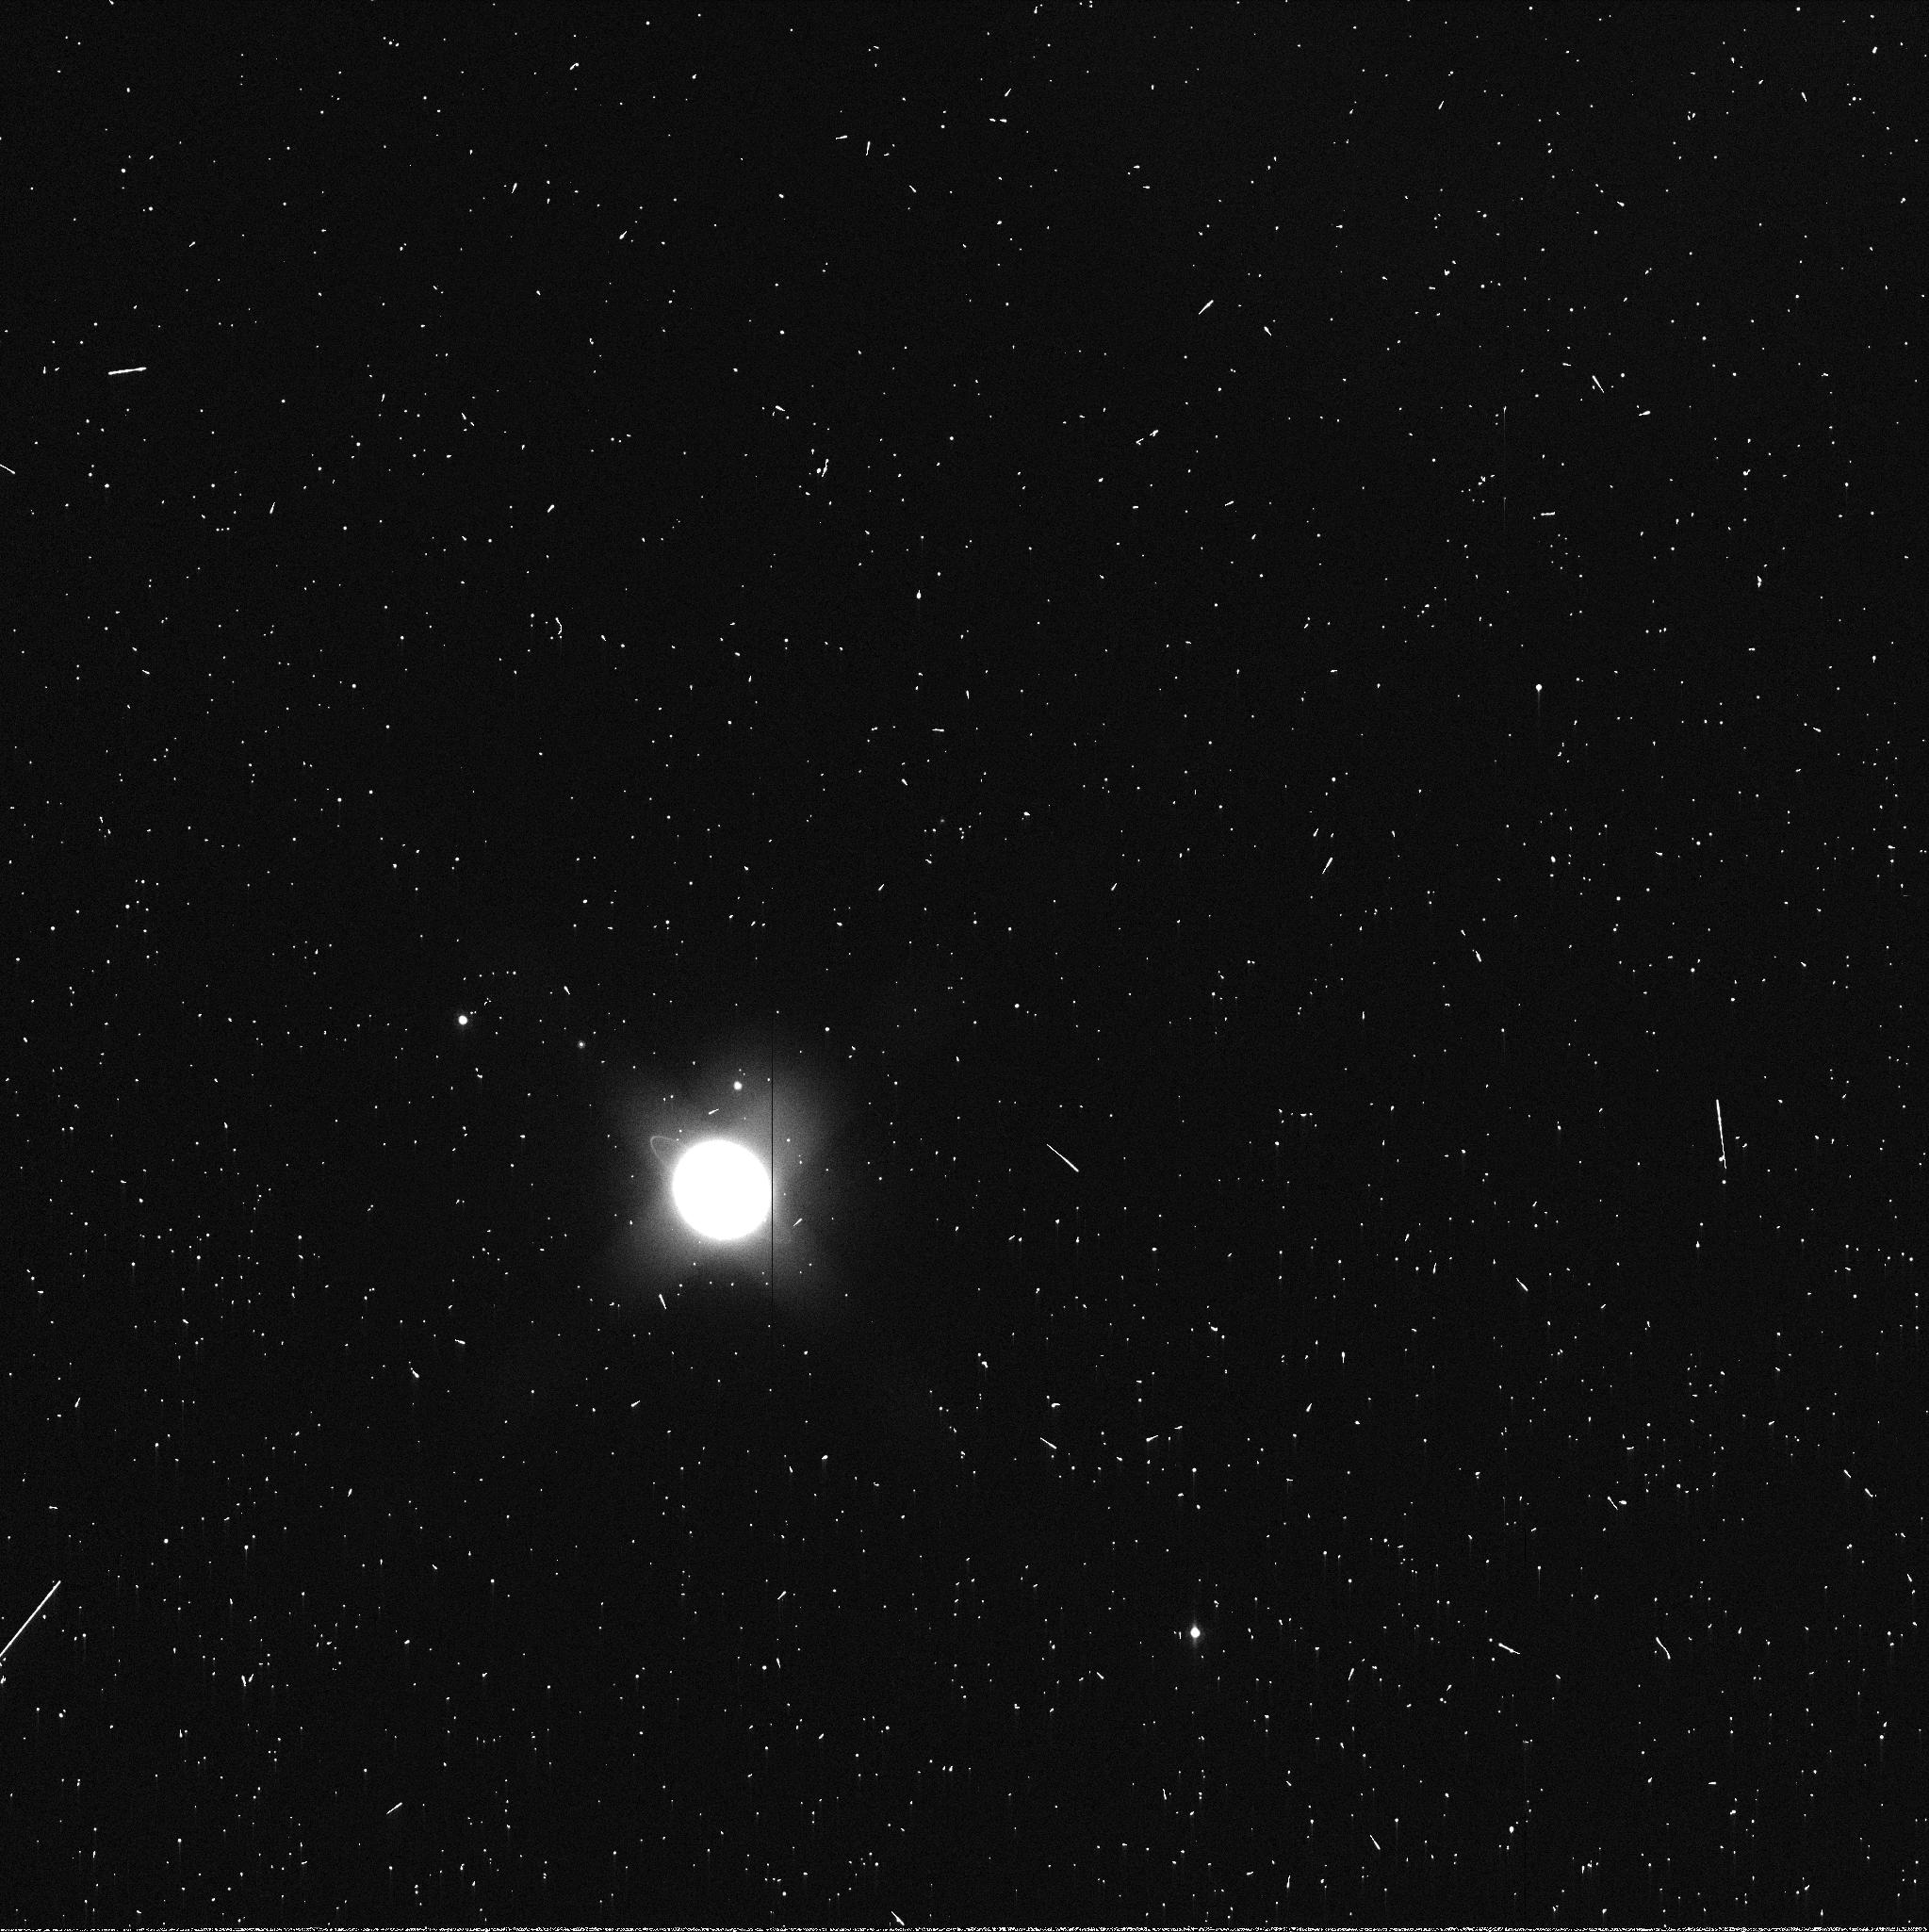
Target: URANUS. Instrument: WFC3/UVIS. Filter: FQ937N. Exposure: 3 min. Observation ID: ibwn06txq

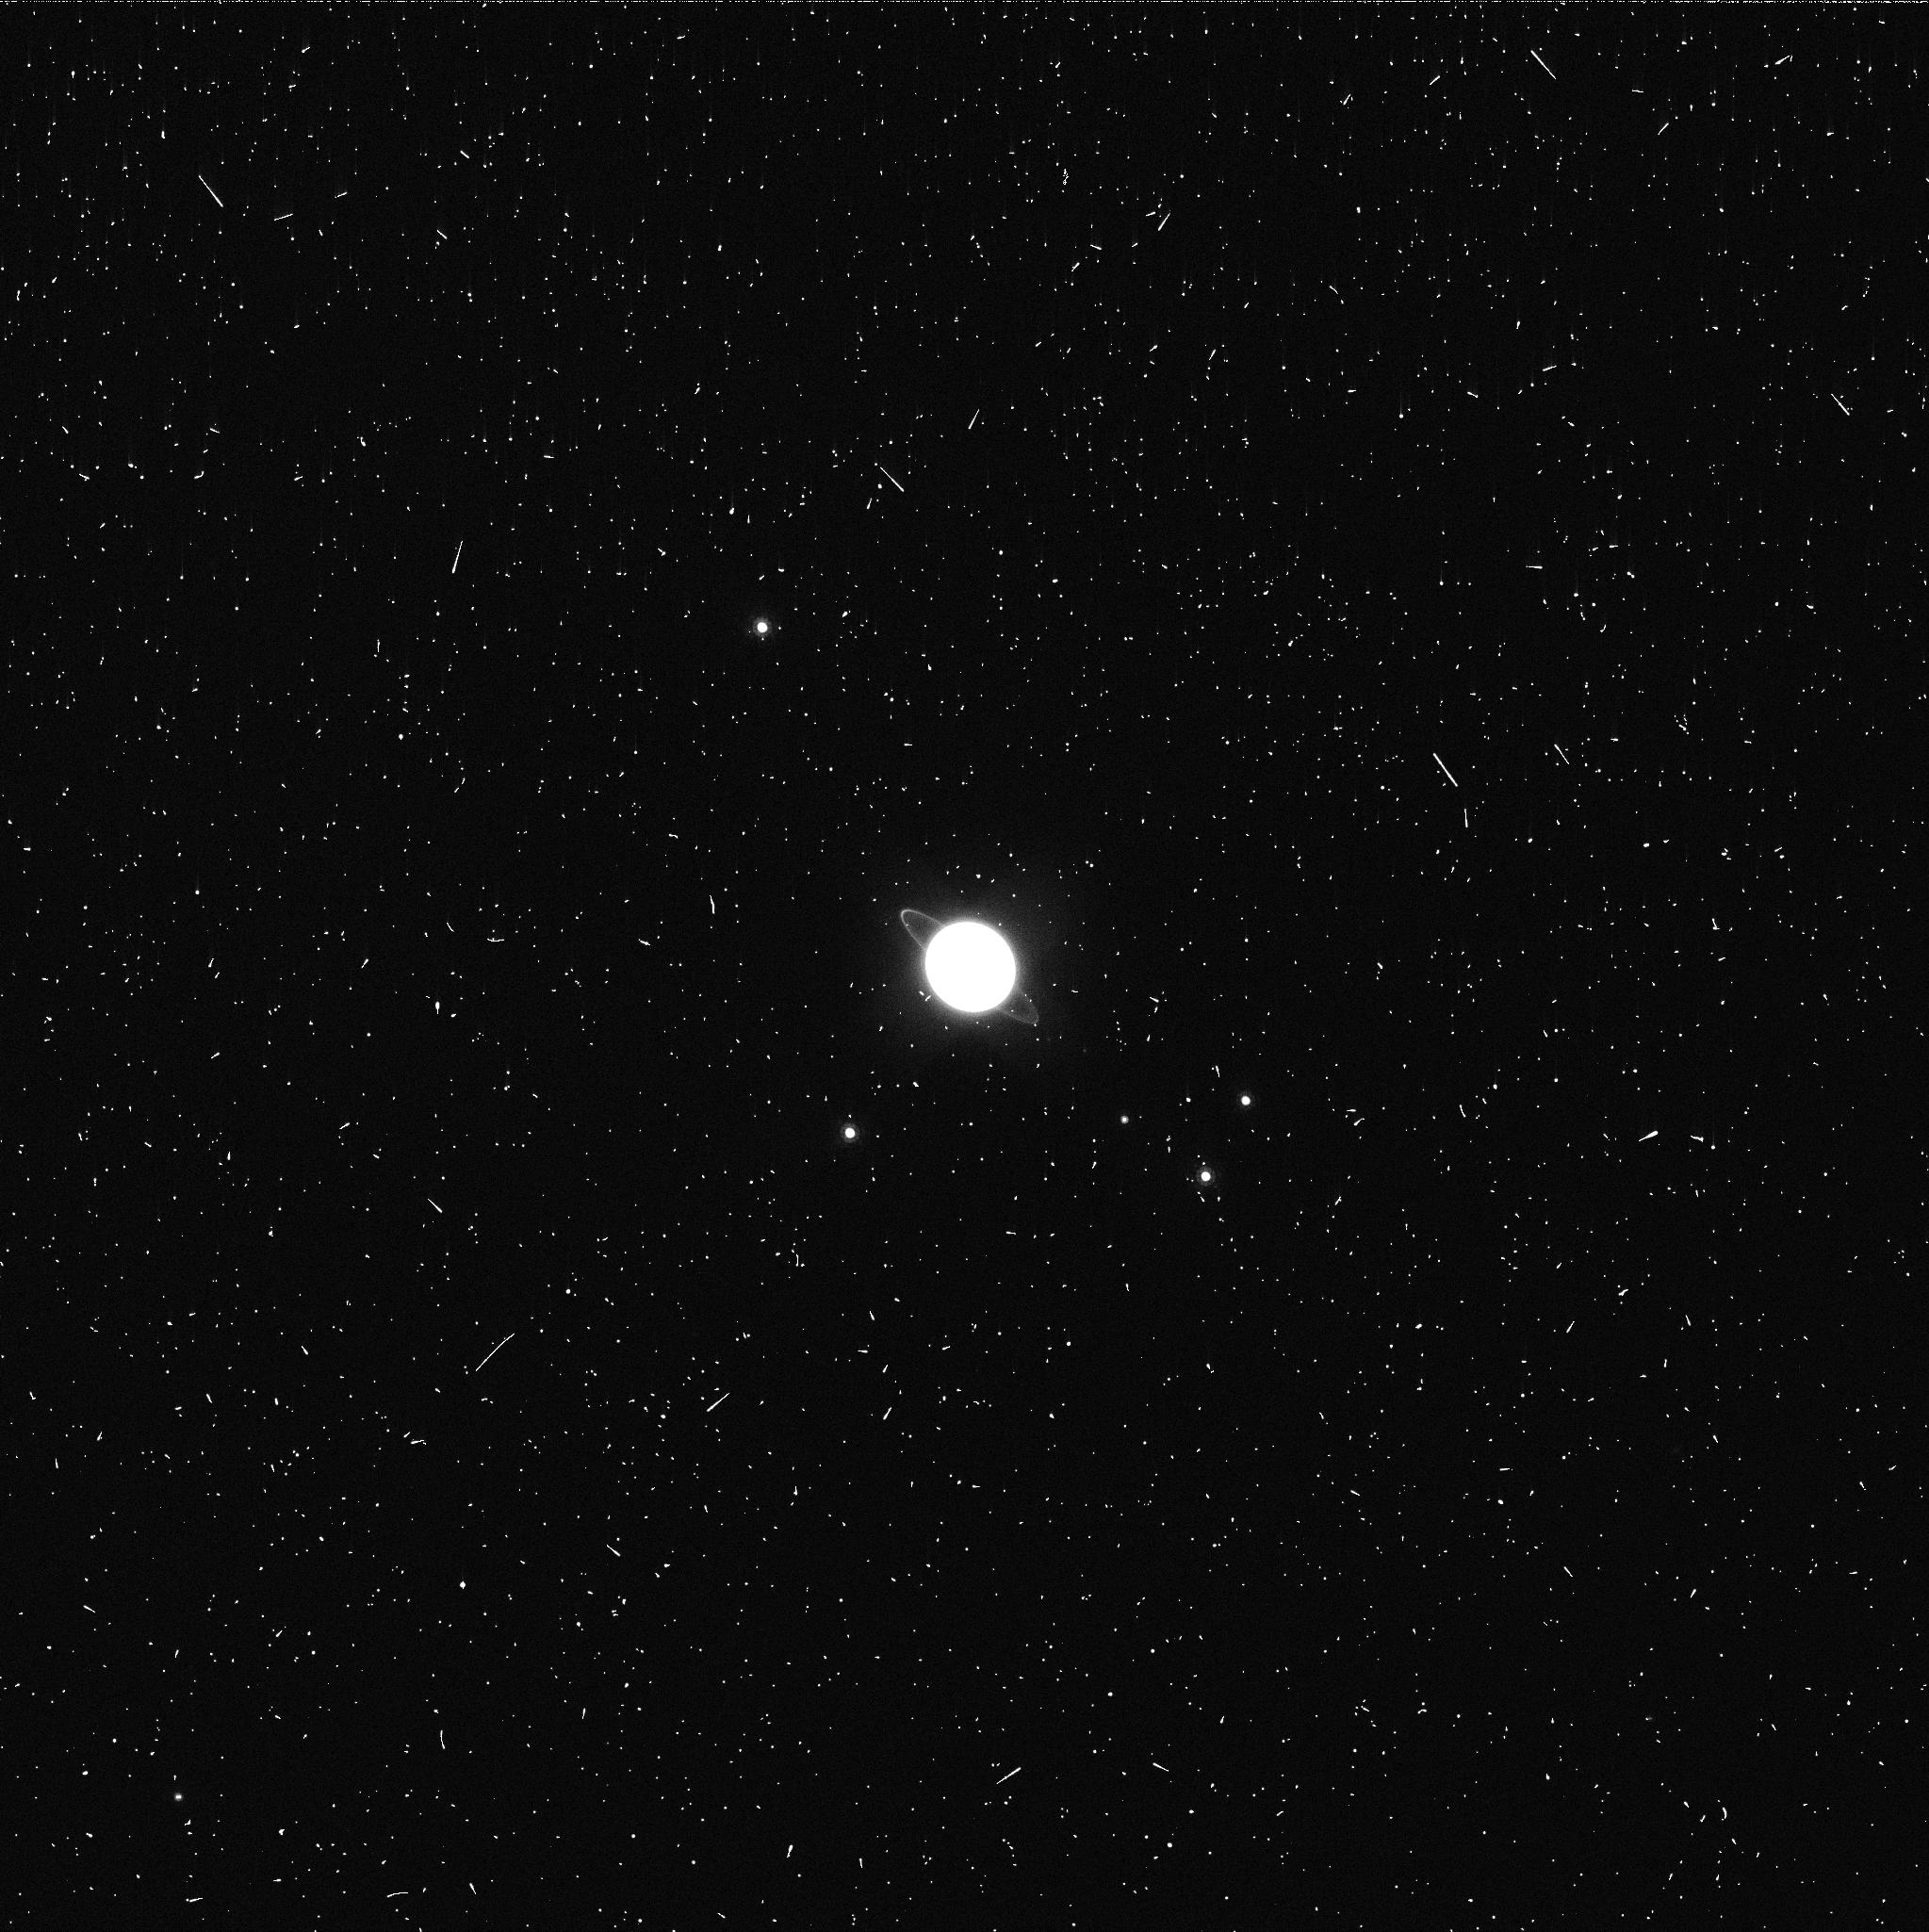
Target: URANUS. Instrument: WFC3/UVIS. Filter: FQ906N. Exposure: 5 min. Observation ID: ibwn02vmq

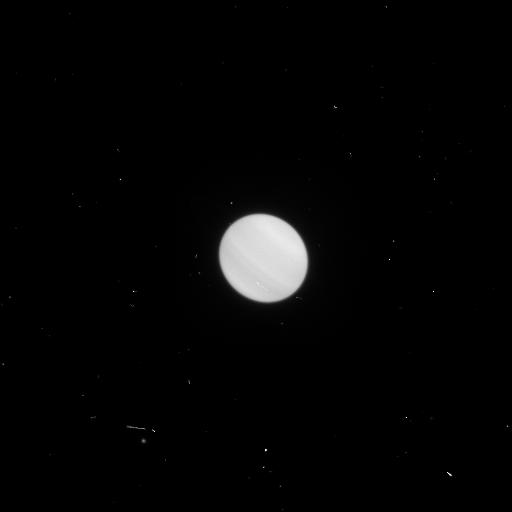
Target: URANUS. Instrument: WFC3/UVIS. Filter: F658N. Exposure: 2 min. Observation ID: ibwn02veq

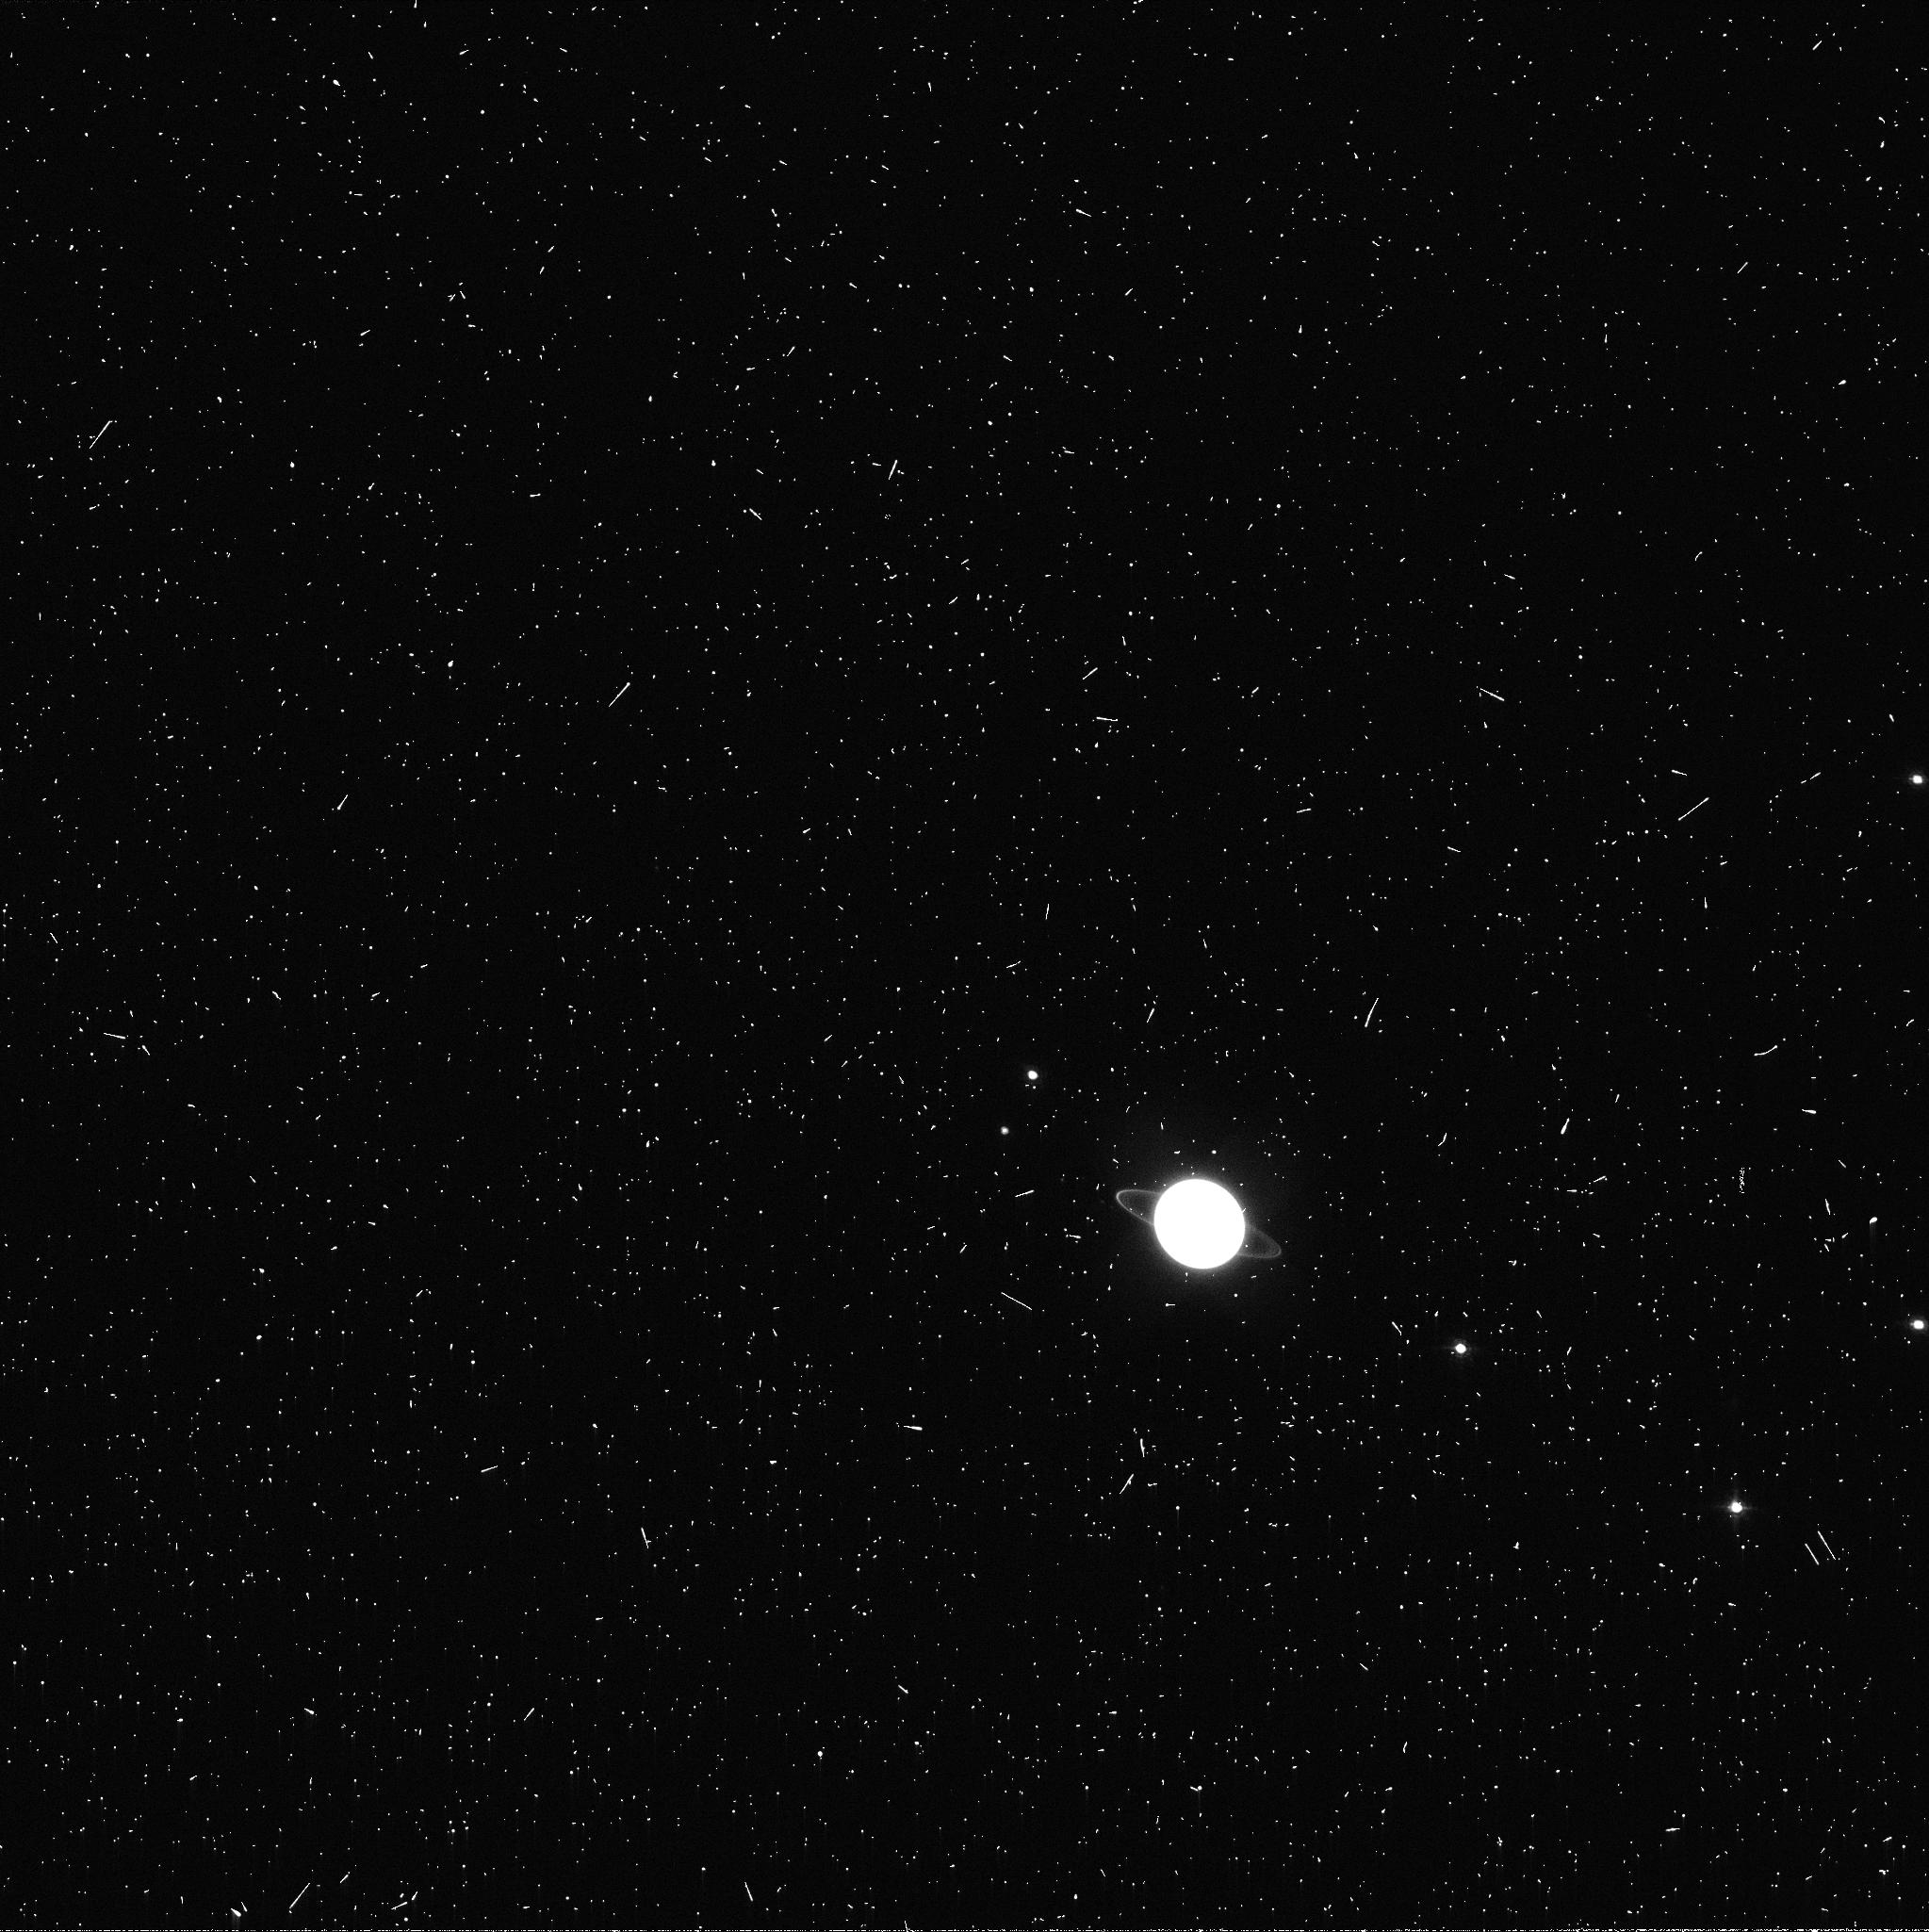
Target: URANUS. Instrument: WFC3/UVIS. Filter: FQ889N. Exposure: 6 min. Observation ID: ibwn04m1q

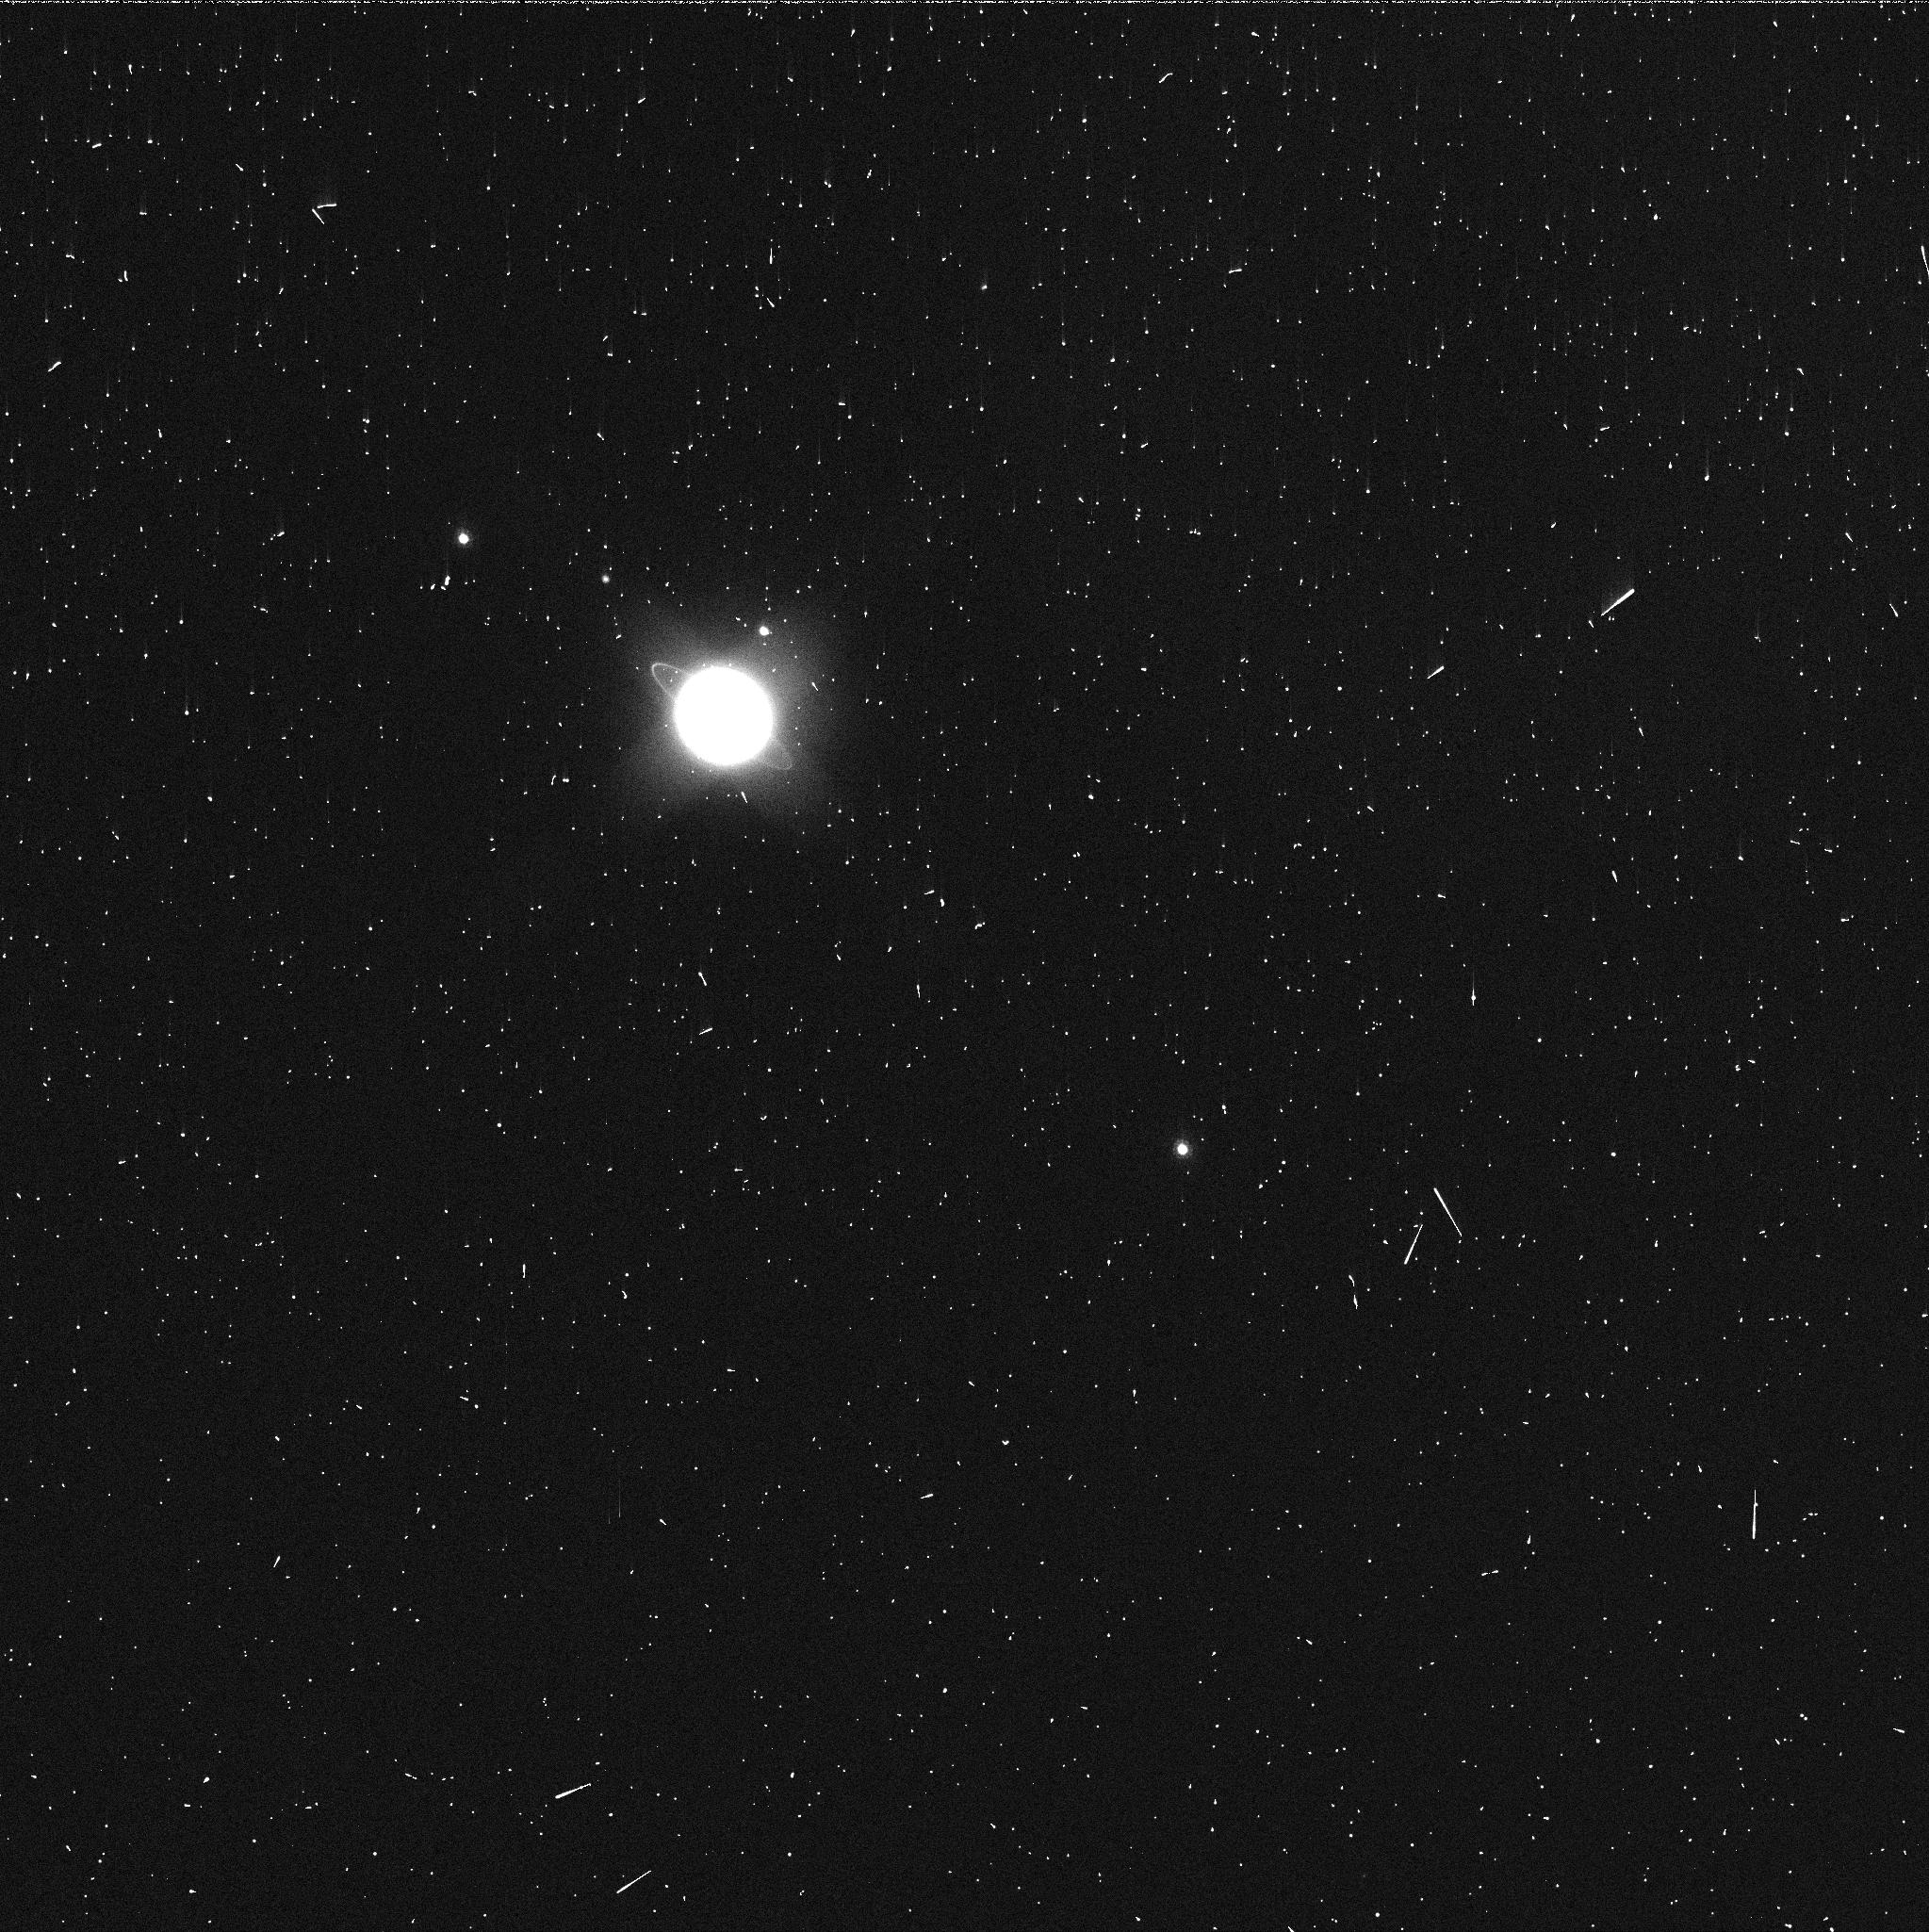
Target: URANUS. Instrument: WFC3/UVIS. Filter: FQ924N. Exposure: 3 min. Observation ID: ibwn06tzq

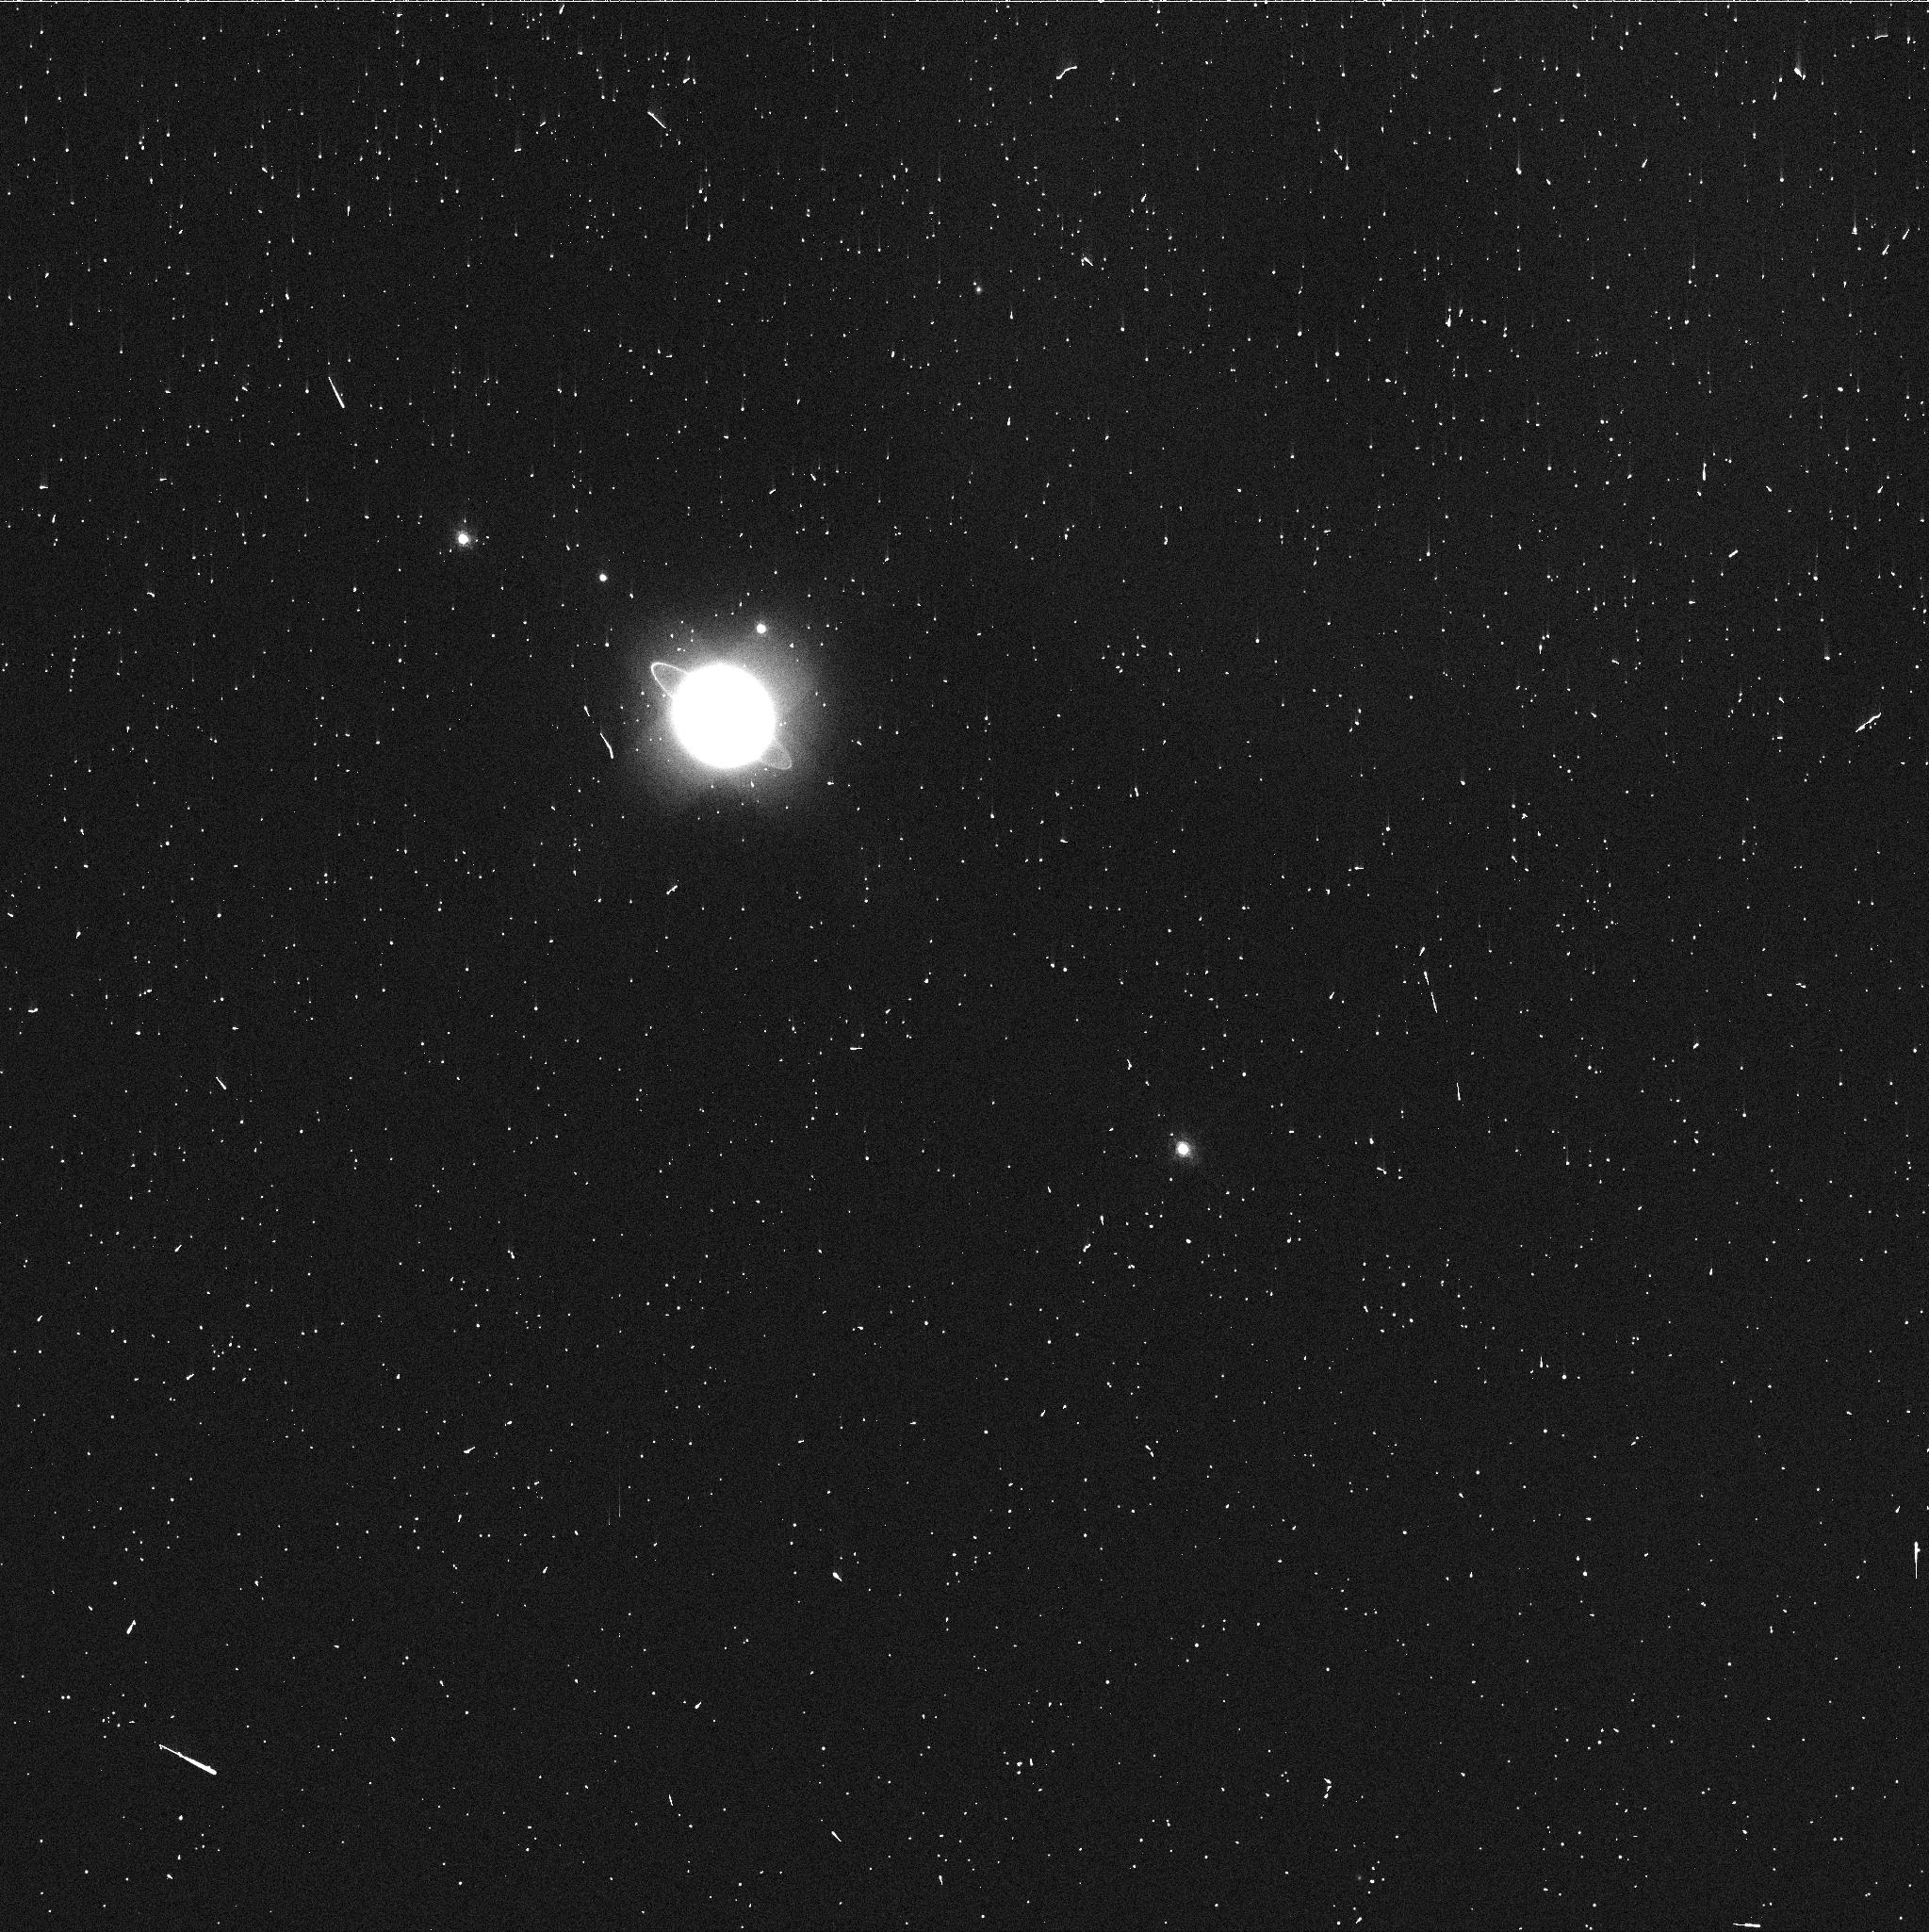
Target: URANUS. Instrument: WFC3/UVIS. Filter: FQ727N. Exposure: 3 min. Observation ID: ibwn06tyq

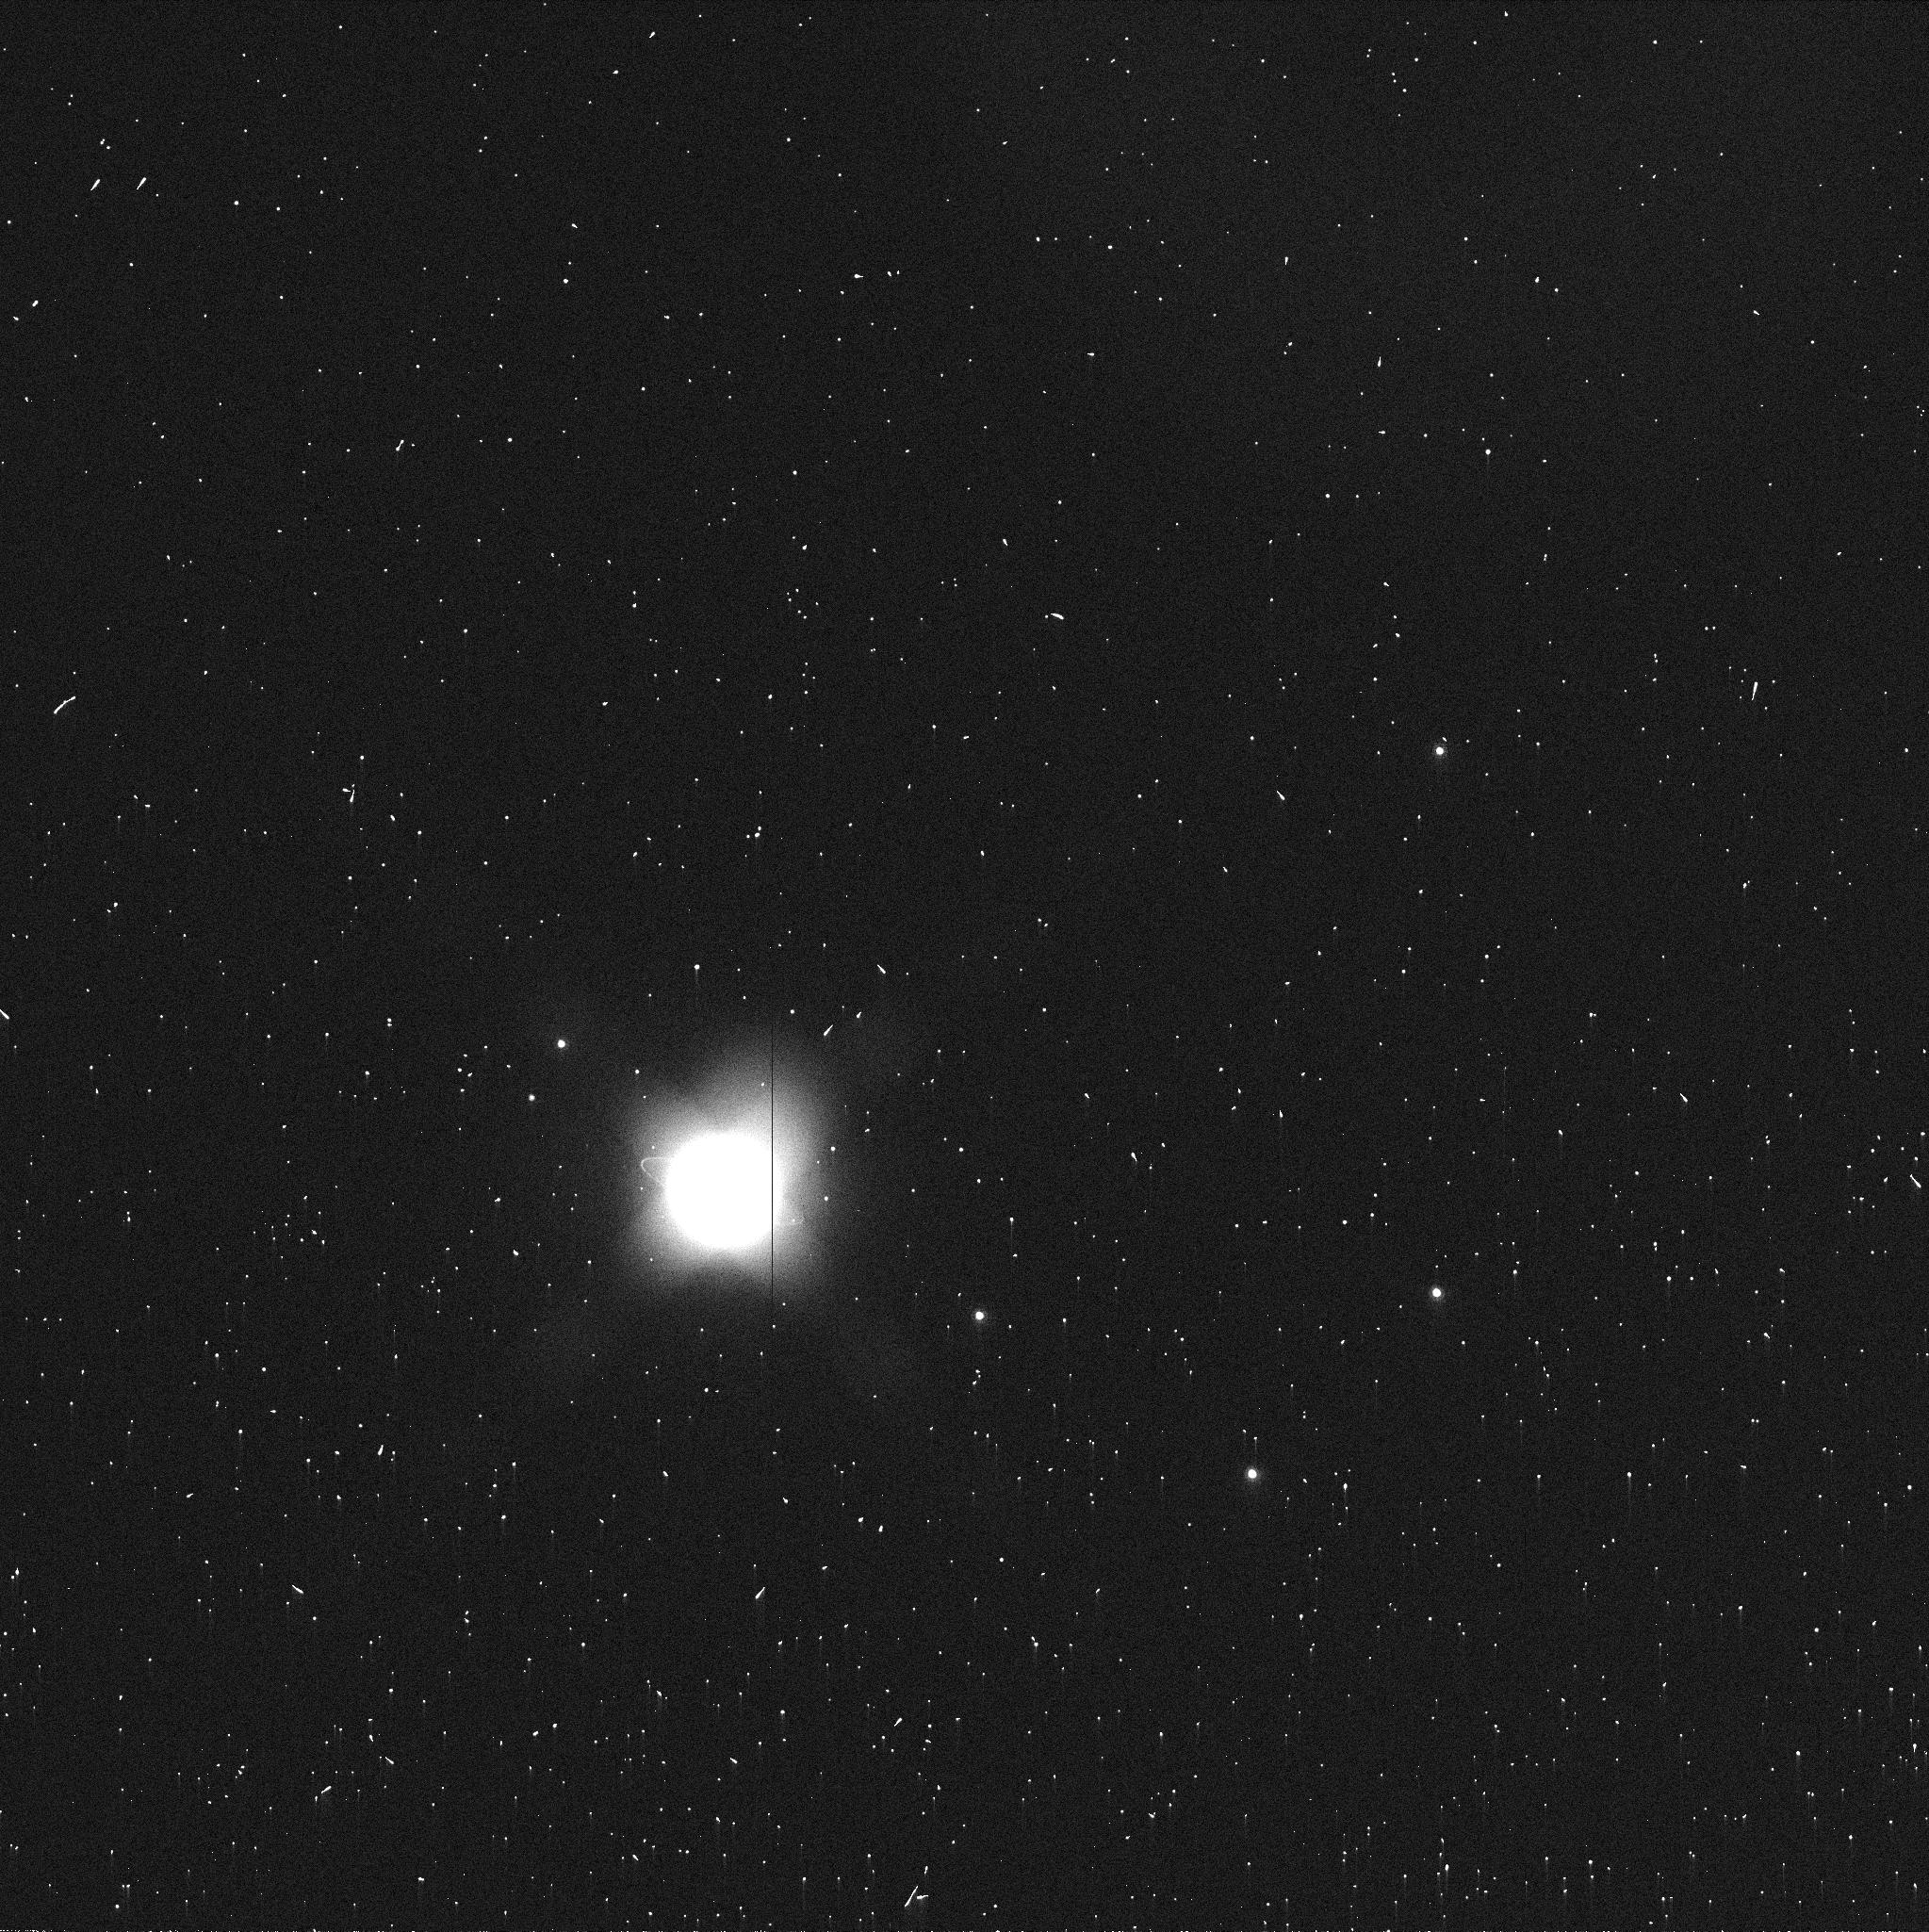
Target: URANUS. Instrument: WFC3/UVIS. Filter: FQ750N. Exposure: 1 min. Observation ID: ibwn04m2q

Target of Opportunity Imaging of an Unusual Cloud Feature on Uranus (PI: Hammel, Heidi B.)

The planet Uranus demonstrated increased atmospheric activity around the time of the 2007 equinox, likely in response to extreme insolation change (Sromovsky et al. 2009, Icarus 203, 265). Convective sites in the planet's southern hemisphere reached unprecedented altitudes in 2003 (Hammel et al. 2005, Icarus 175, 284); a bright northern feature showed the highest contrast yet detected in an outer planet atmosphere (Sromovsky et al. 2007, Icarus 192, 558); and a dark atmospheric feature was detected by Hubble (Hammel et al. 2009, Icarus 201, 257). The historical record makes references to discrete structures (both bright and dark) on Uranus during previous equinoctial apparitions (the last equinox occurred in 1965). The best amateur facilities are now just able to resolve the disk of Uranus and detect such activity if it is very large or has very high contrast. Amateurs also have access to a great many nights of telescope time. If a discrete cloud feature on Uranus is reported through the amateur network, we propose to obtain follow-up images with Hubble's WFC3. The proposed TOO images will permit determination of detailed structure of the feature at visible wavelengths, and will provide vertical and horizontal constraints on the feature's scattering properties. Hubble is the only facility that can provide such information at visible wavelengths. The proposal was accepted in earlier cycles, but not executed because the defined criteria for activation were not met. Because the timescales of change on Uranus are unknown, we resubmit this for consideration in the current cycle.